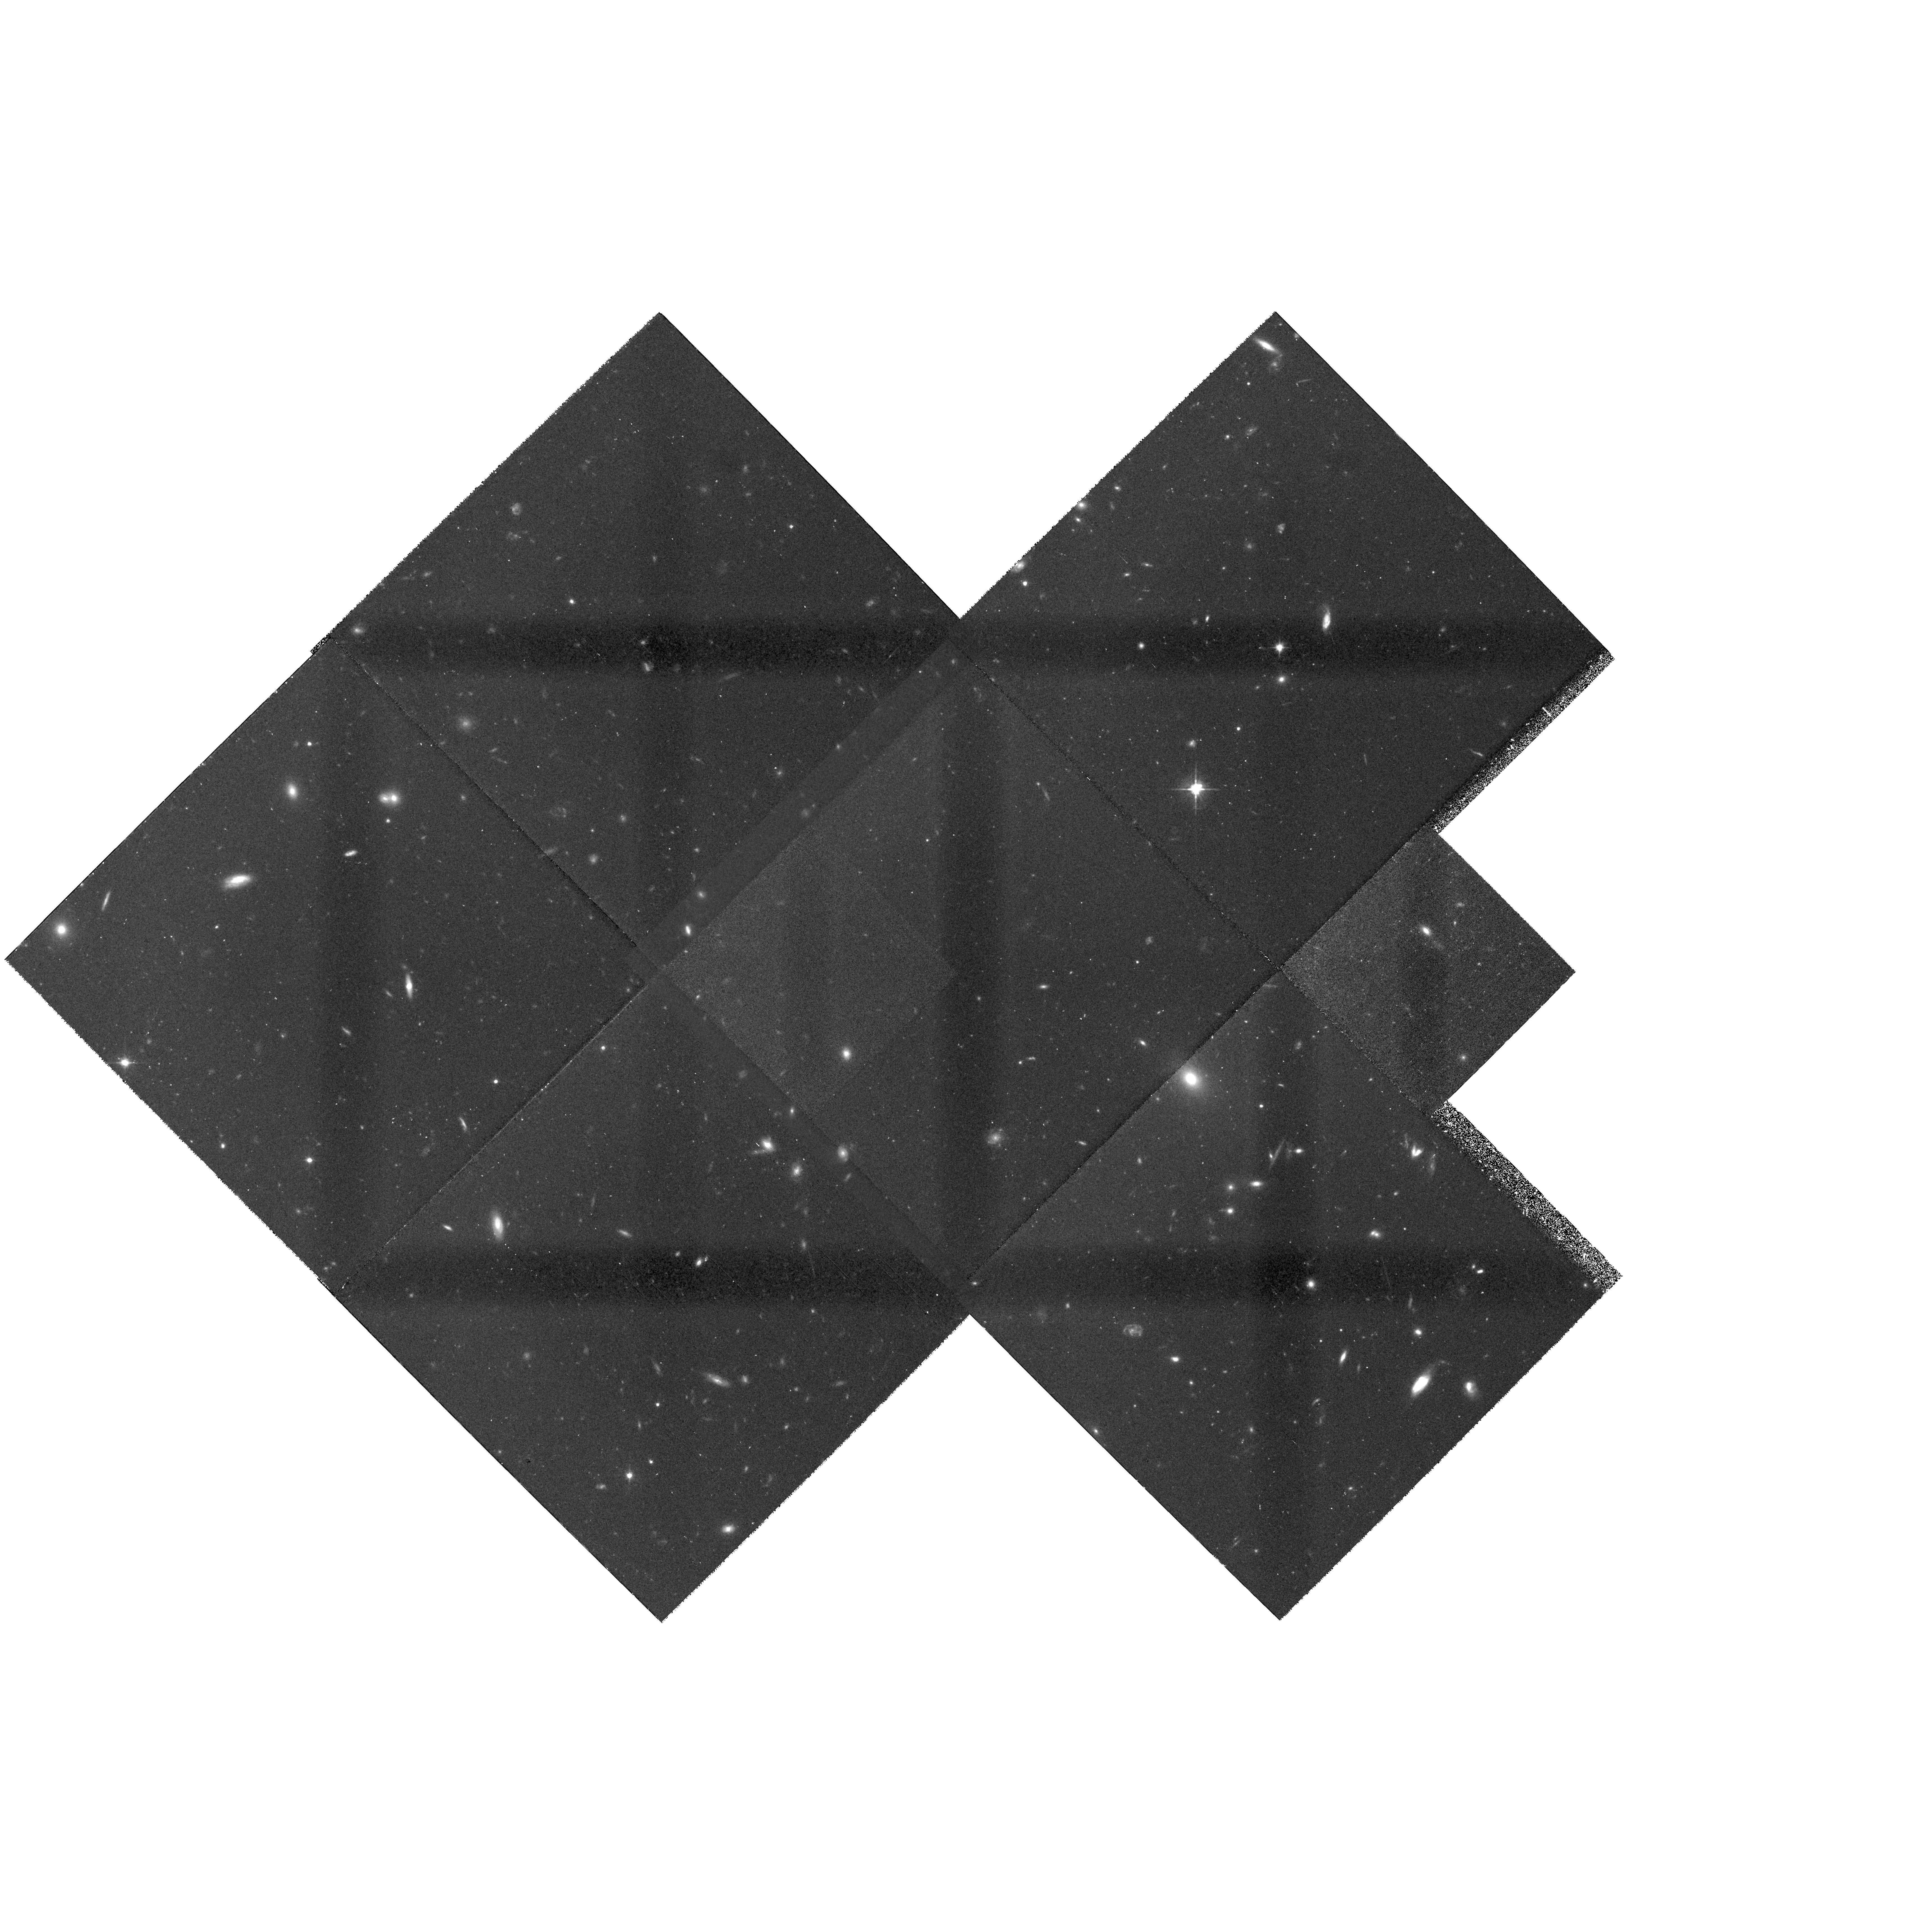
Target: MULTIPLE
Instrument: WFPC2/PC
Filter: F606W
Exposure: 2 h
Observation ID: hst_5989_05_wfpc2_pc_f606w_u2uj05

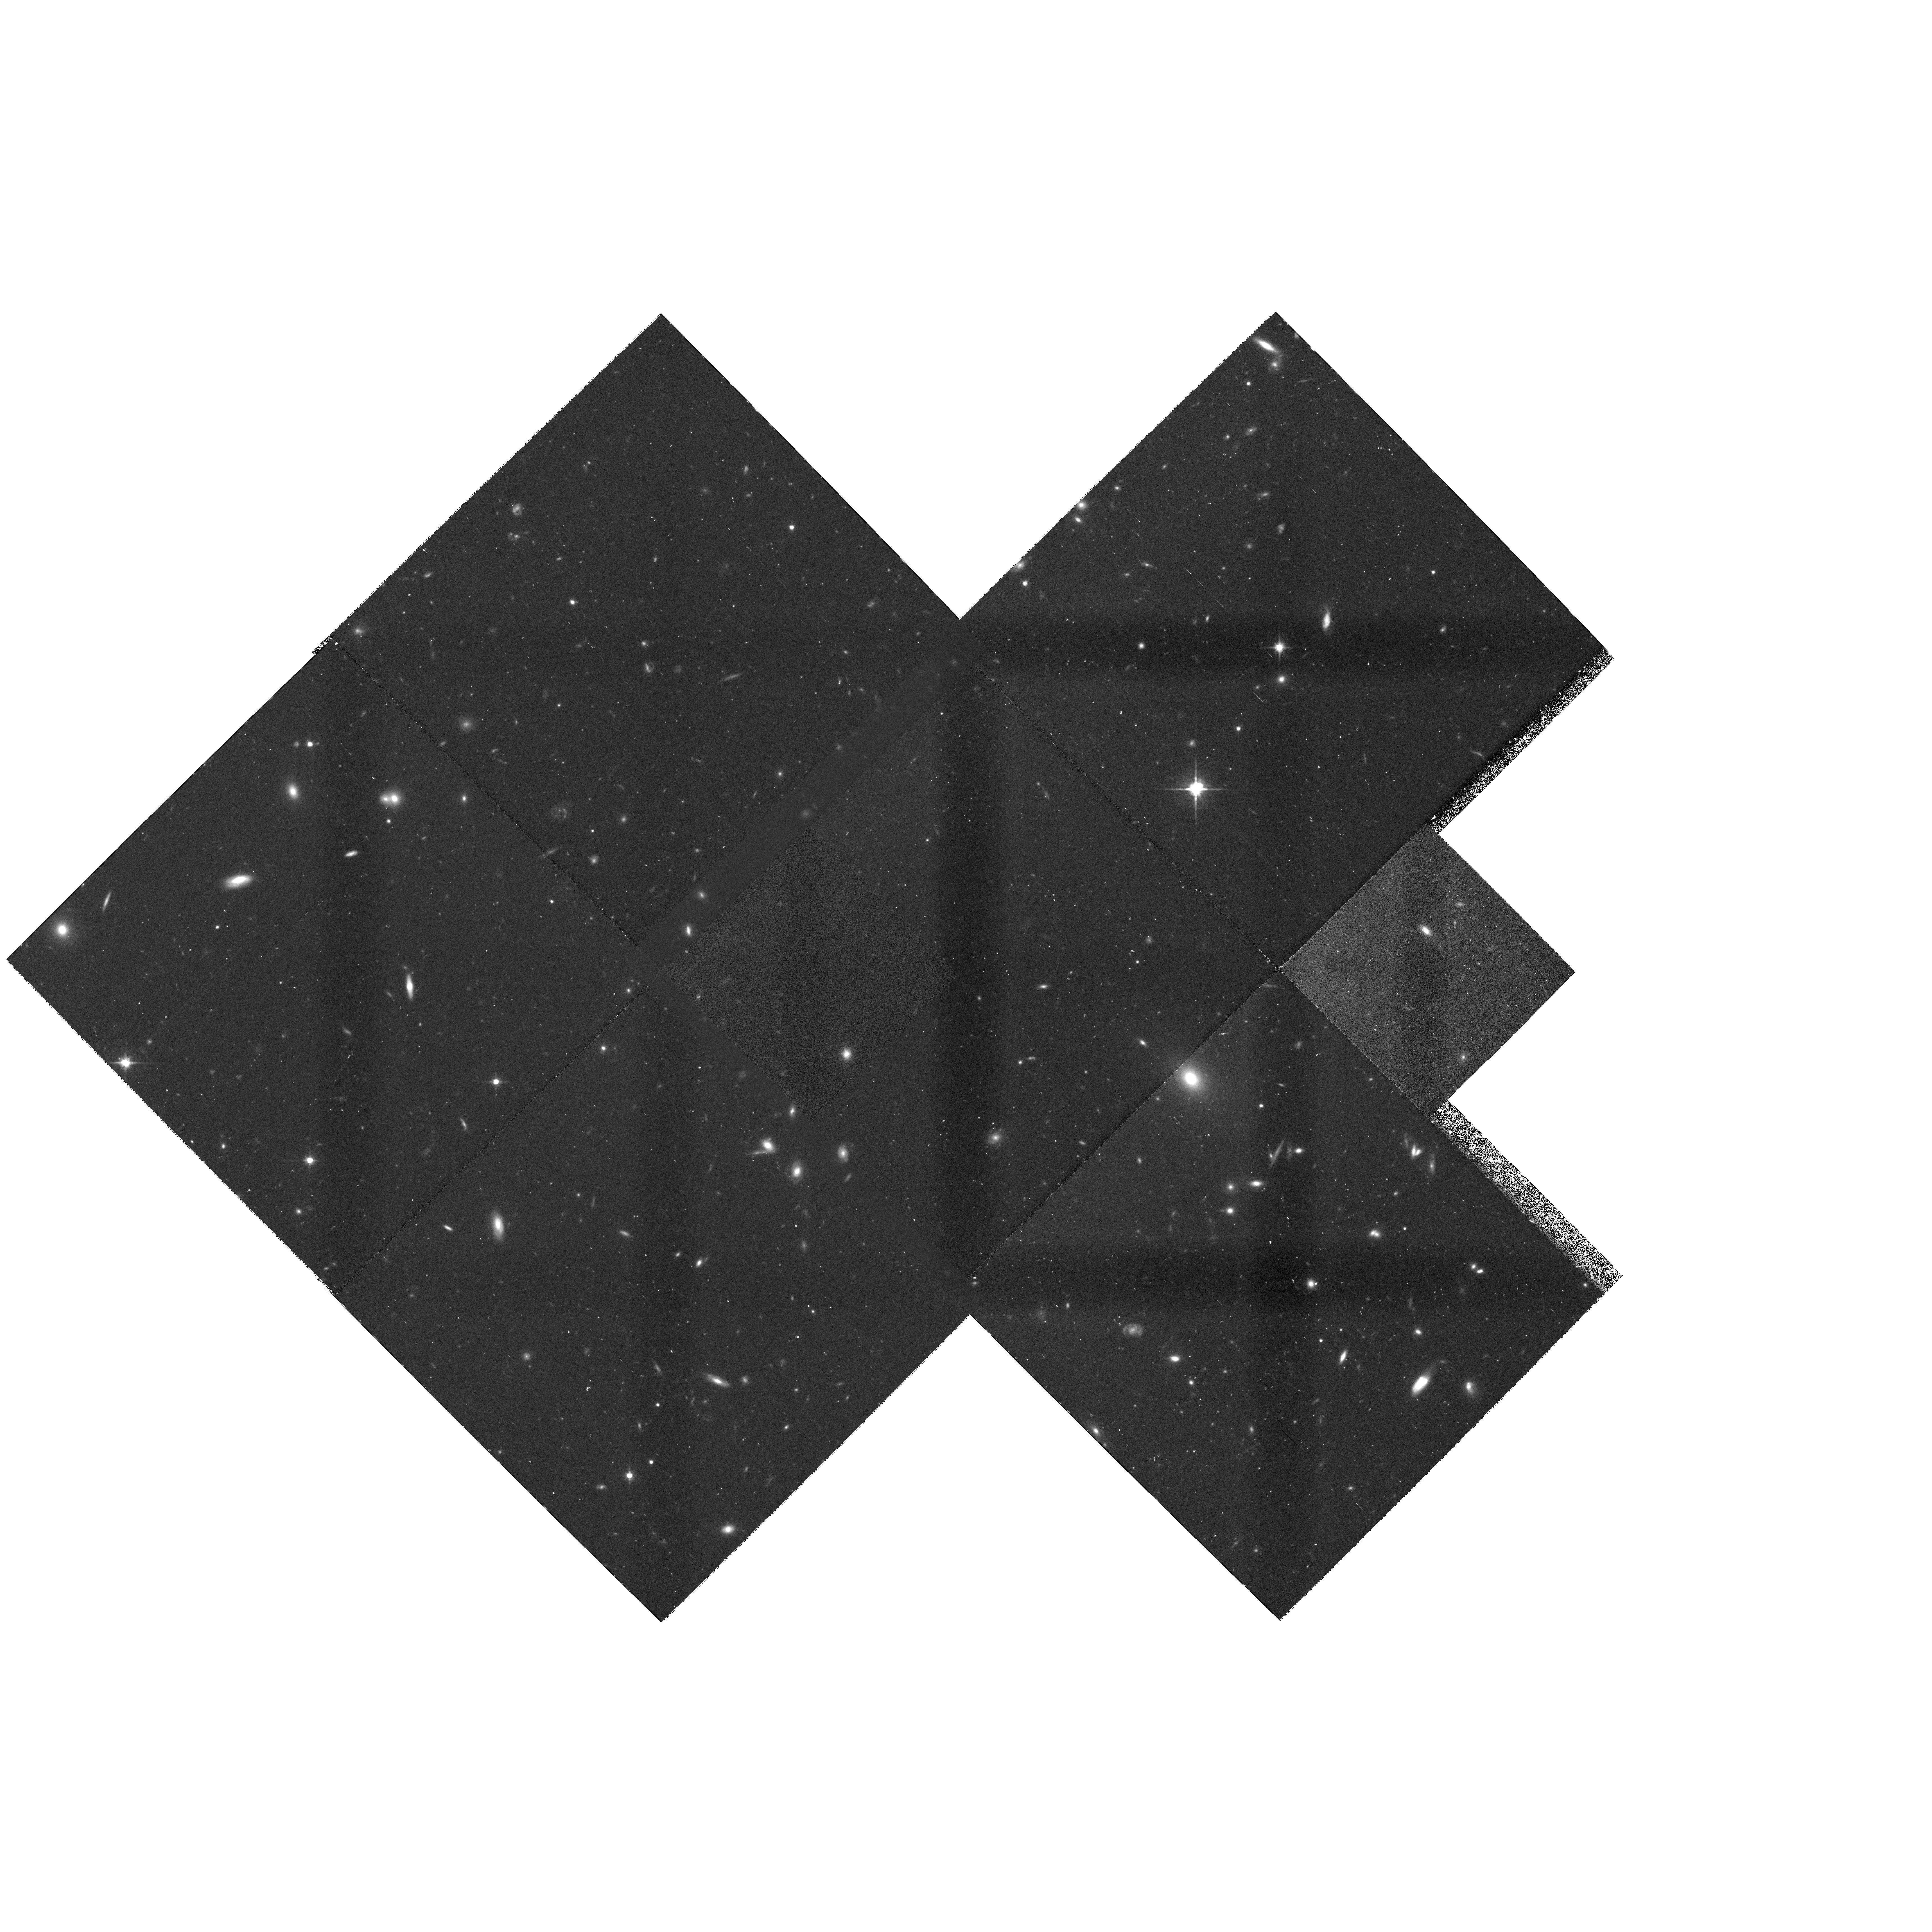
Target: MULTIPLE
Instrument: WFPC2/PC
Filter: F814W
Exposure: 2 h
Observation ID: hst_5989_05_wfpc2_pc_f814w_u2uj05

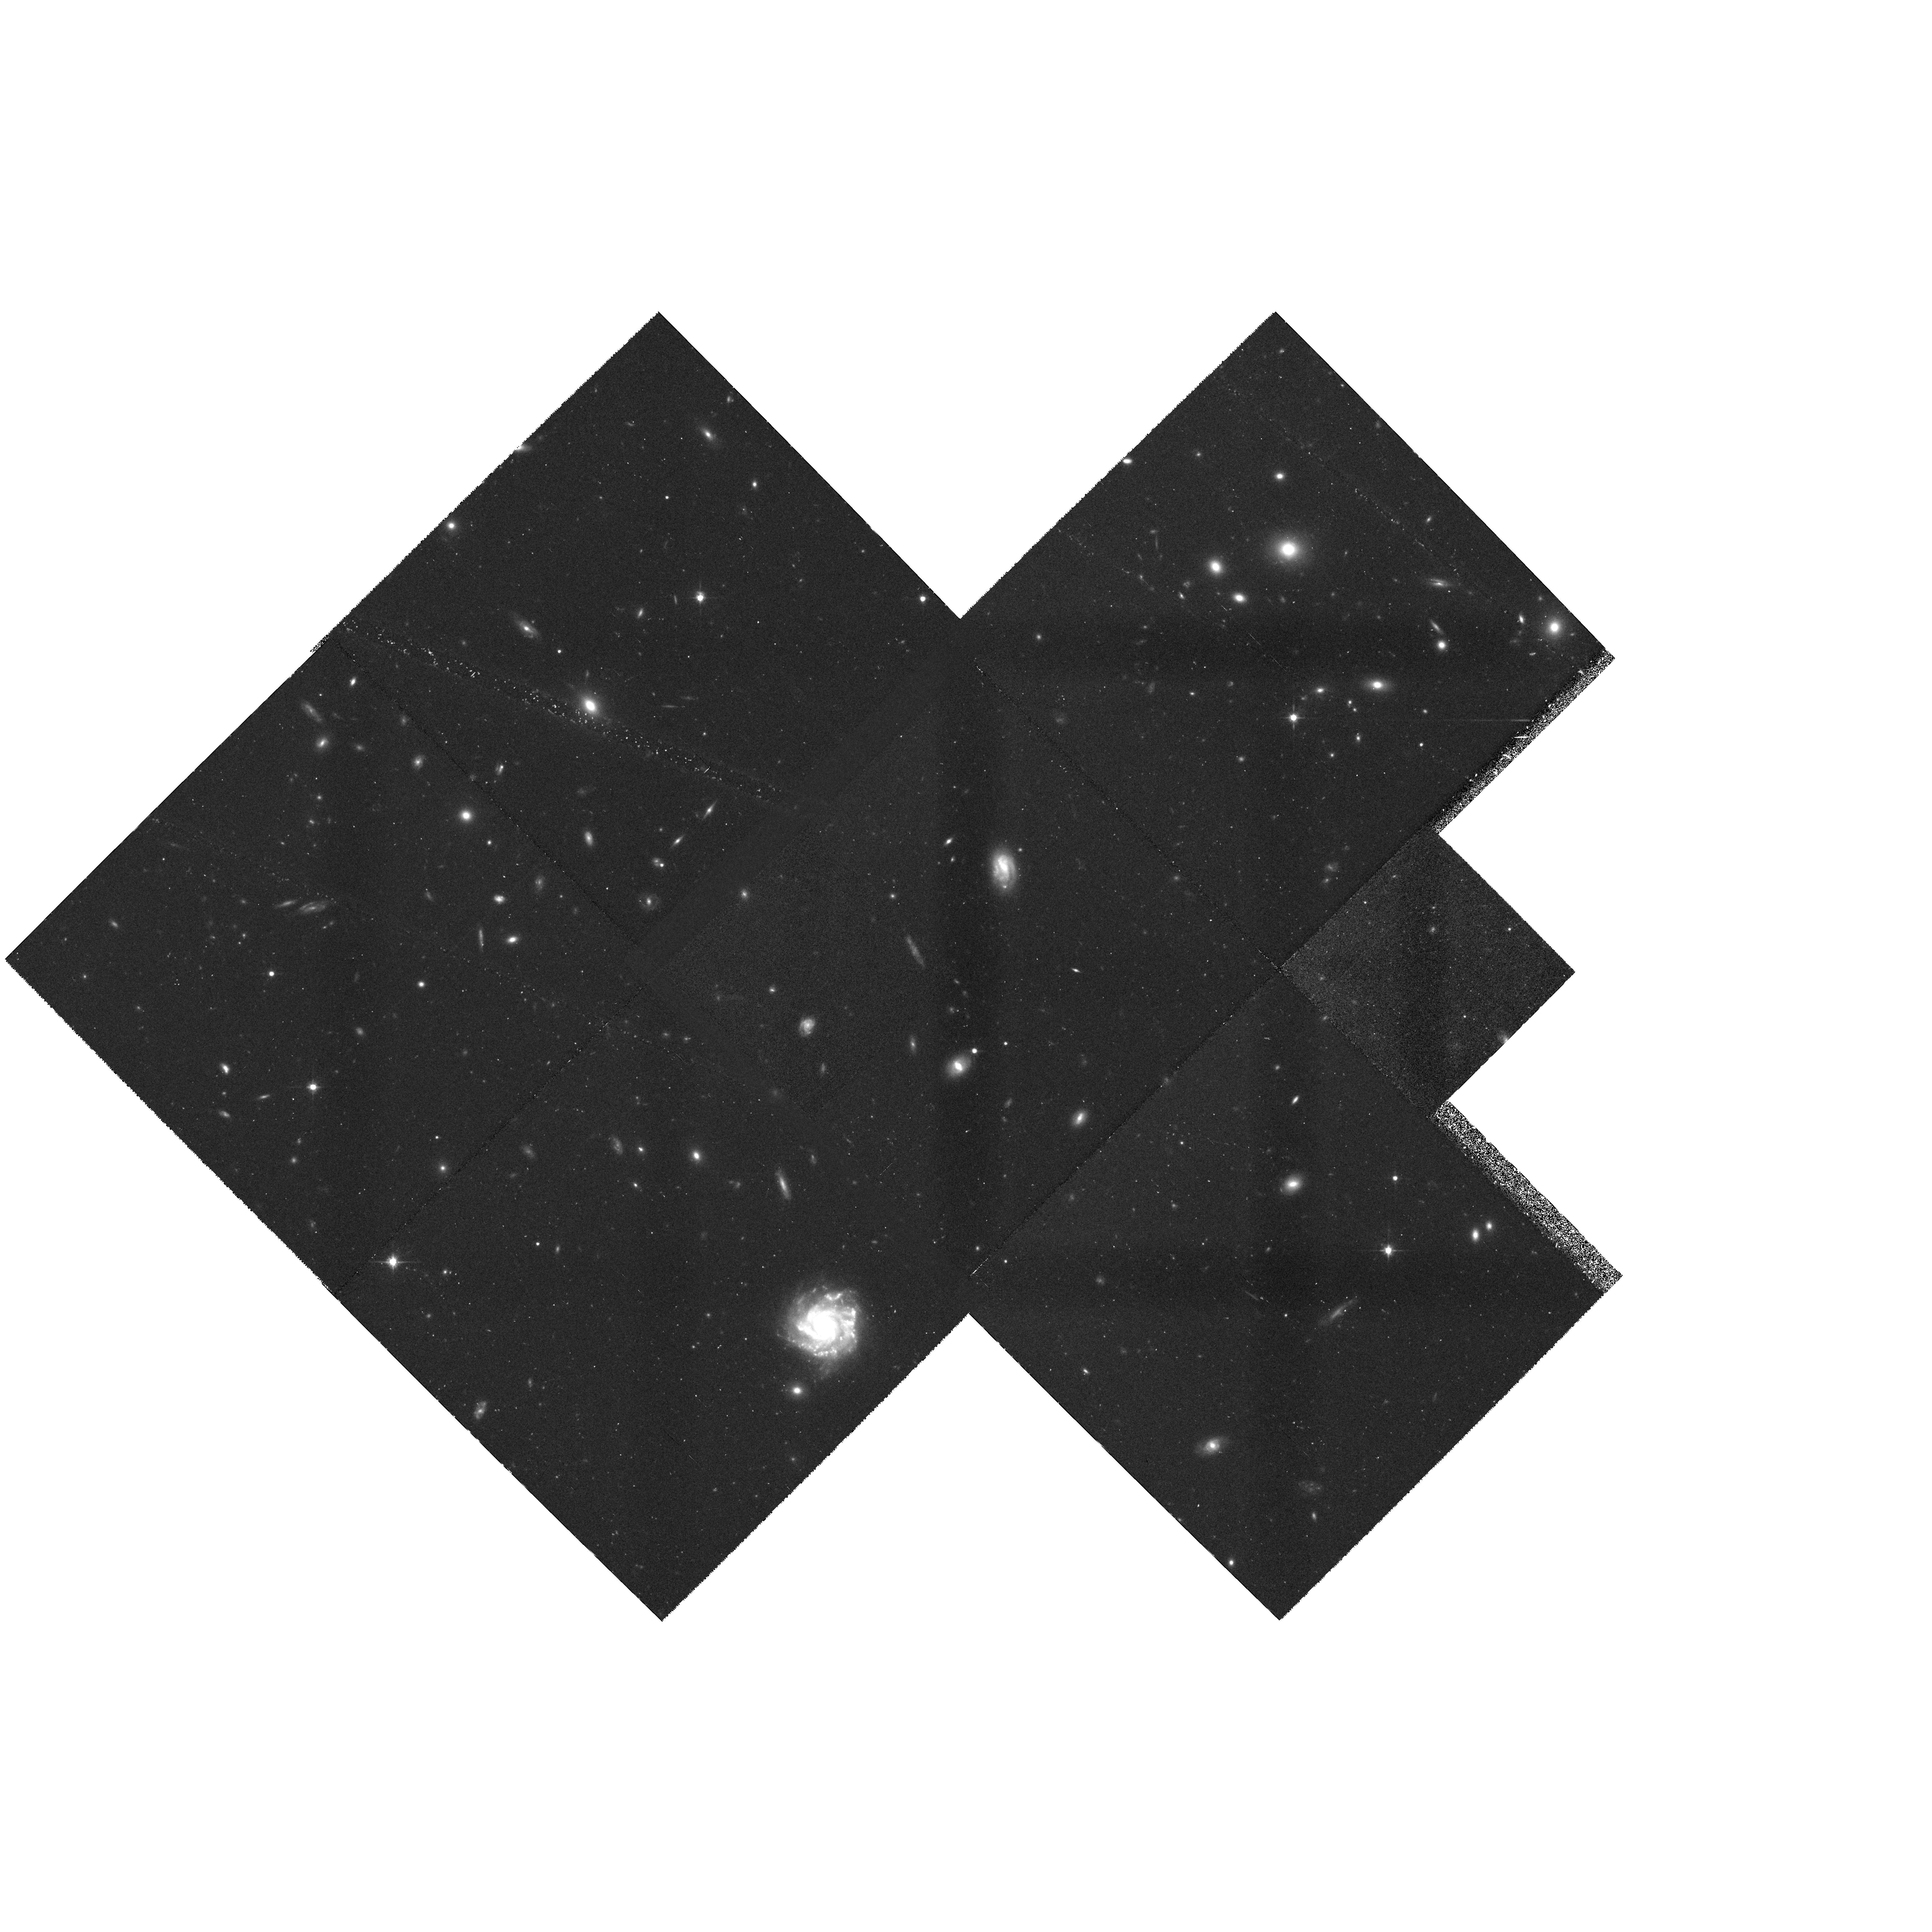
Target: MULTIPLE
Instrument: WFPC2/PC
Filter: F814W
Exposure: 2 h
Observation ID: hst_5989_04_wfpc2_pc_f814w_u2uj04

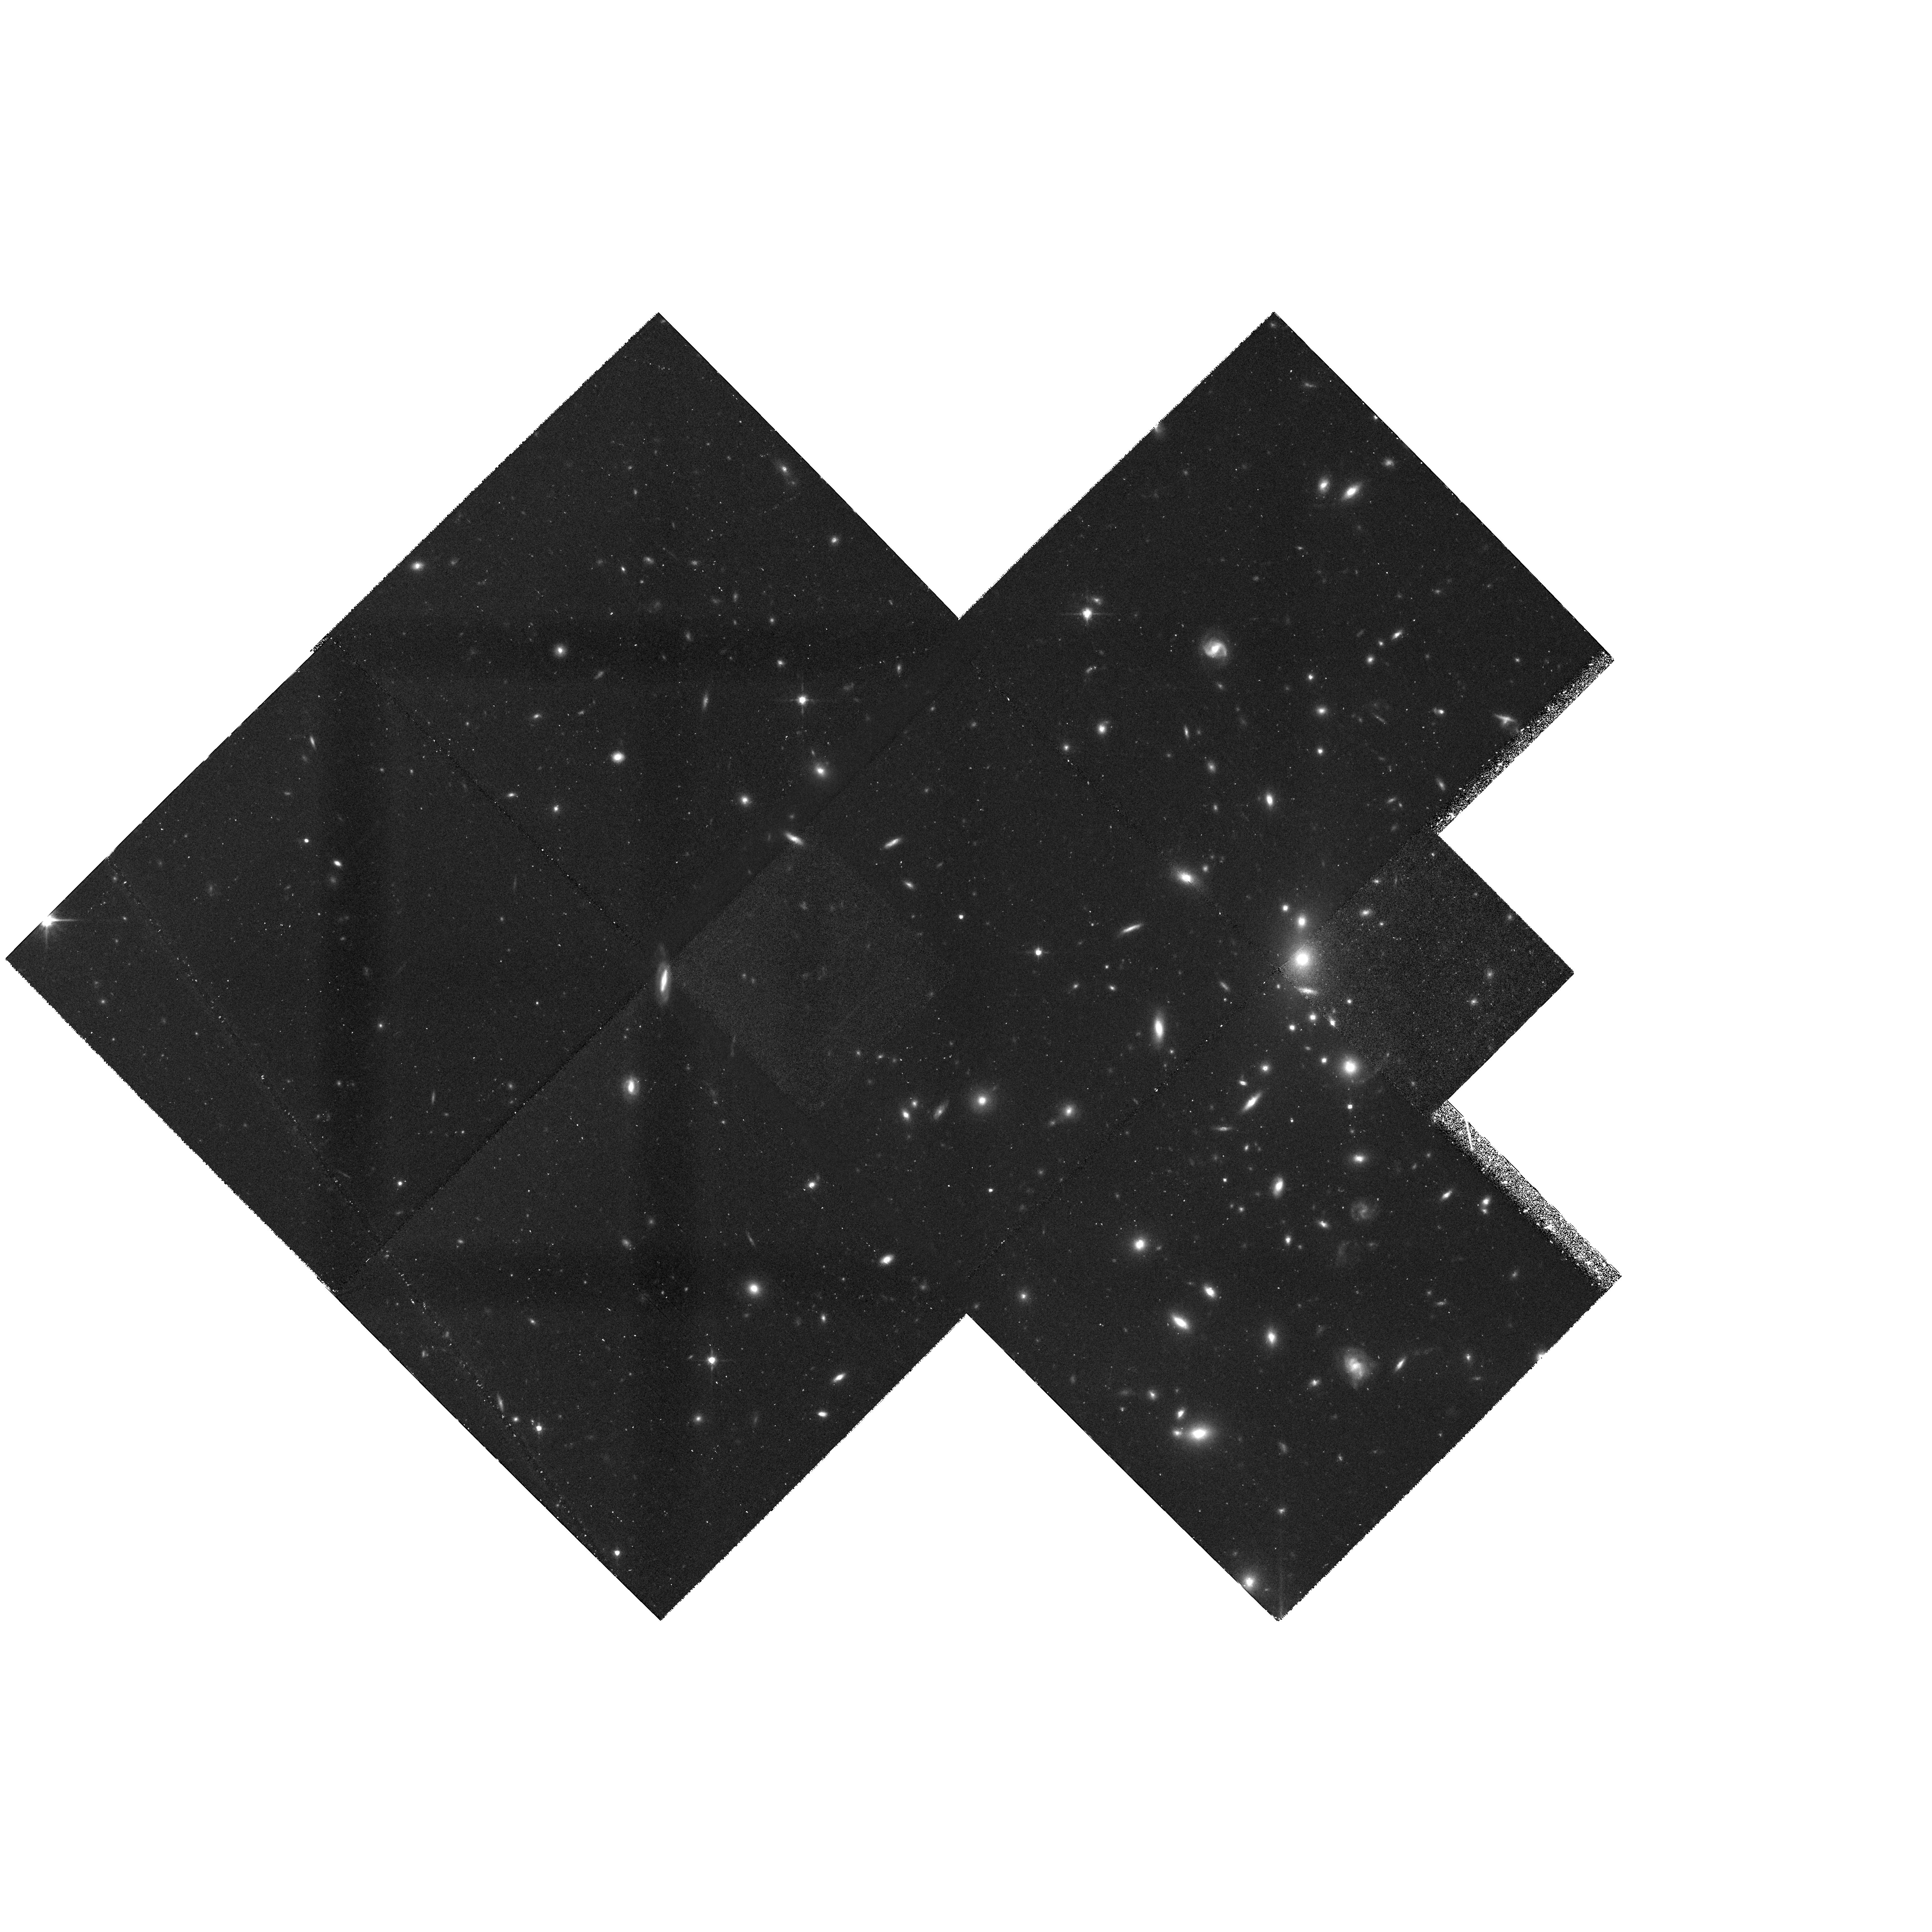
Target: MULTIPLE
Instrument: WFPC2/PC
Filter: F814W
Exposure: 2 h
Observation ID: hst_5989_01_wfpc2_pc_f814w_u2uj01

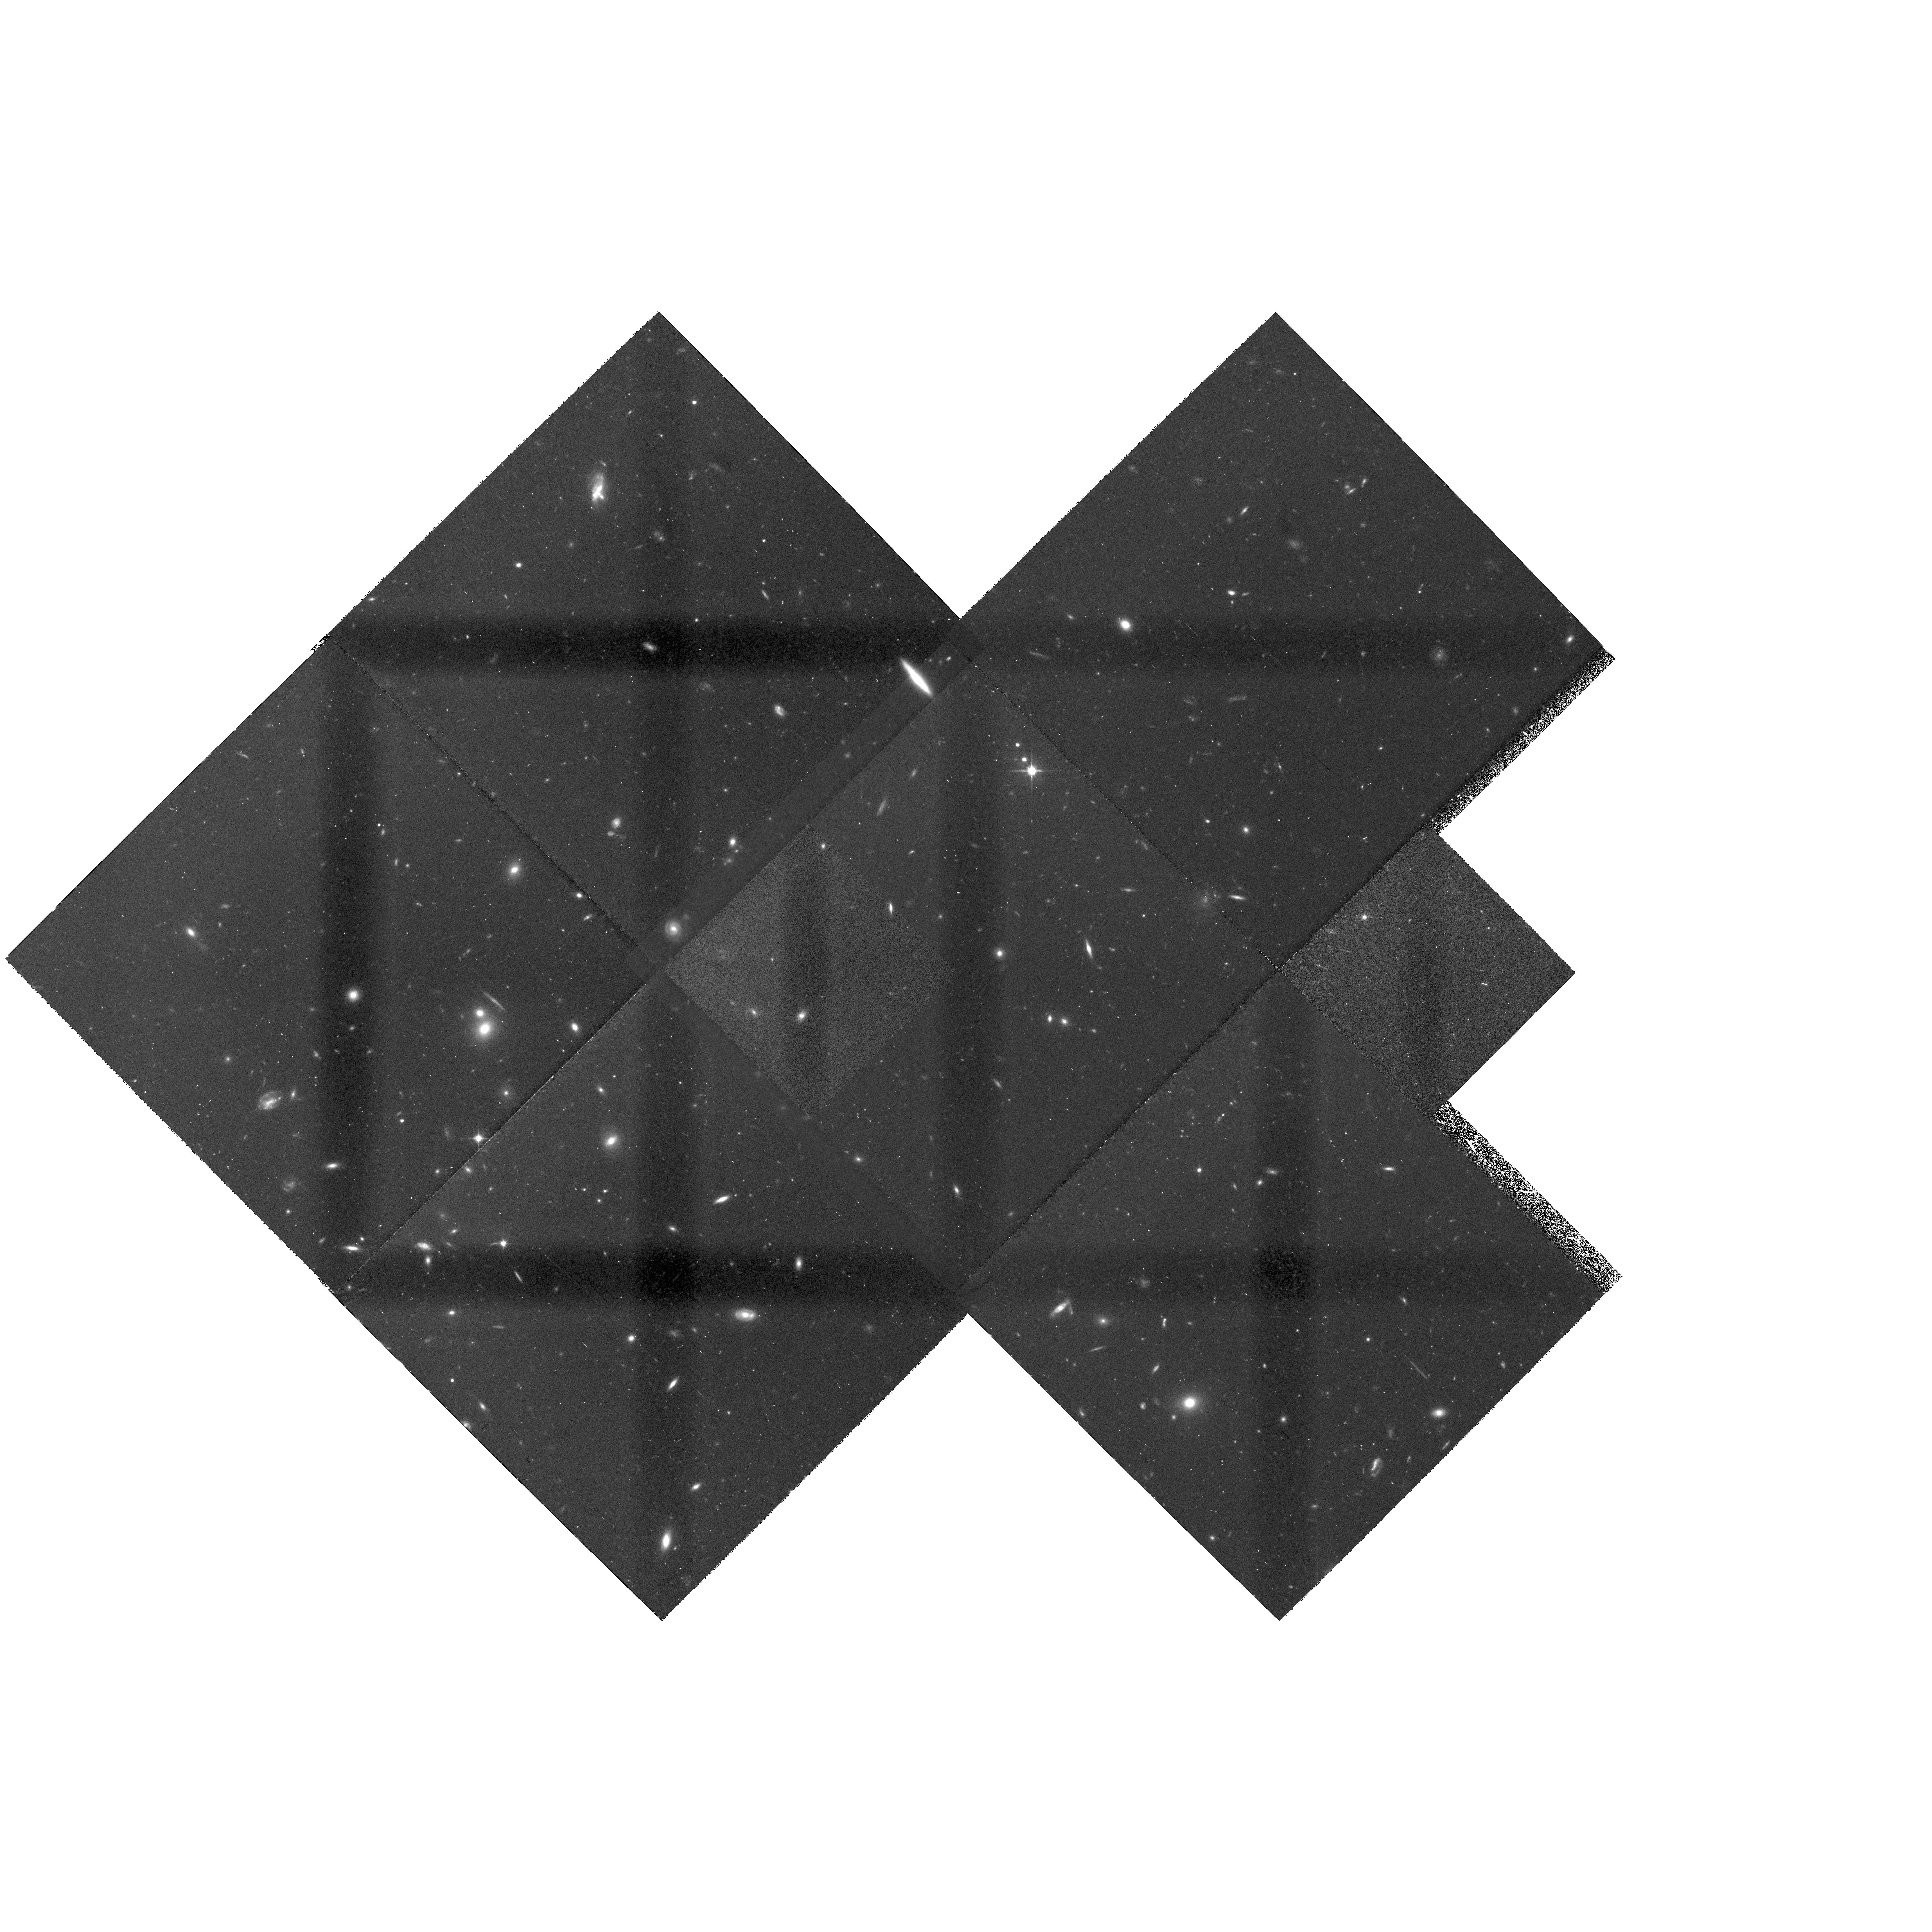
Target: MULTIPLE
Instrument: WFPC2/PC
Filter: F606W
Exposure: 2 h
Observation ID: hst_5989_06_wfpc2_pc_f606w_u2uj06

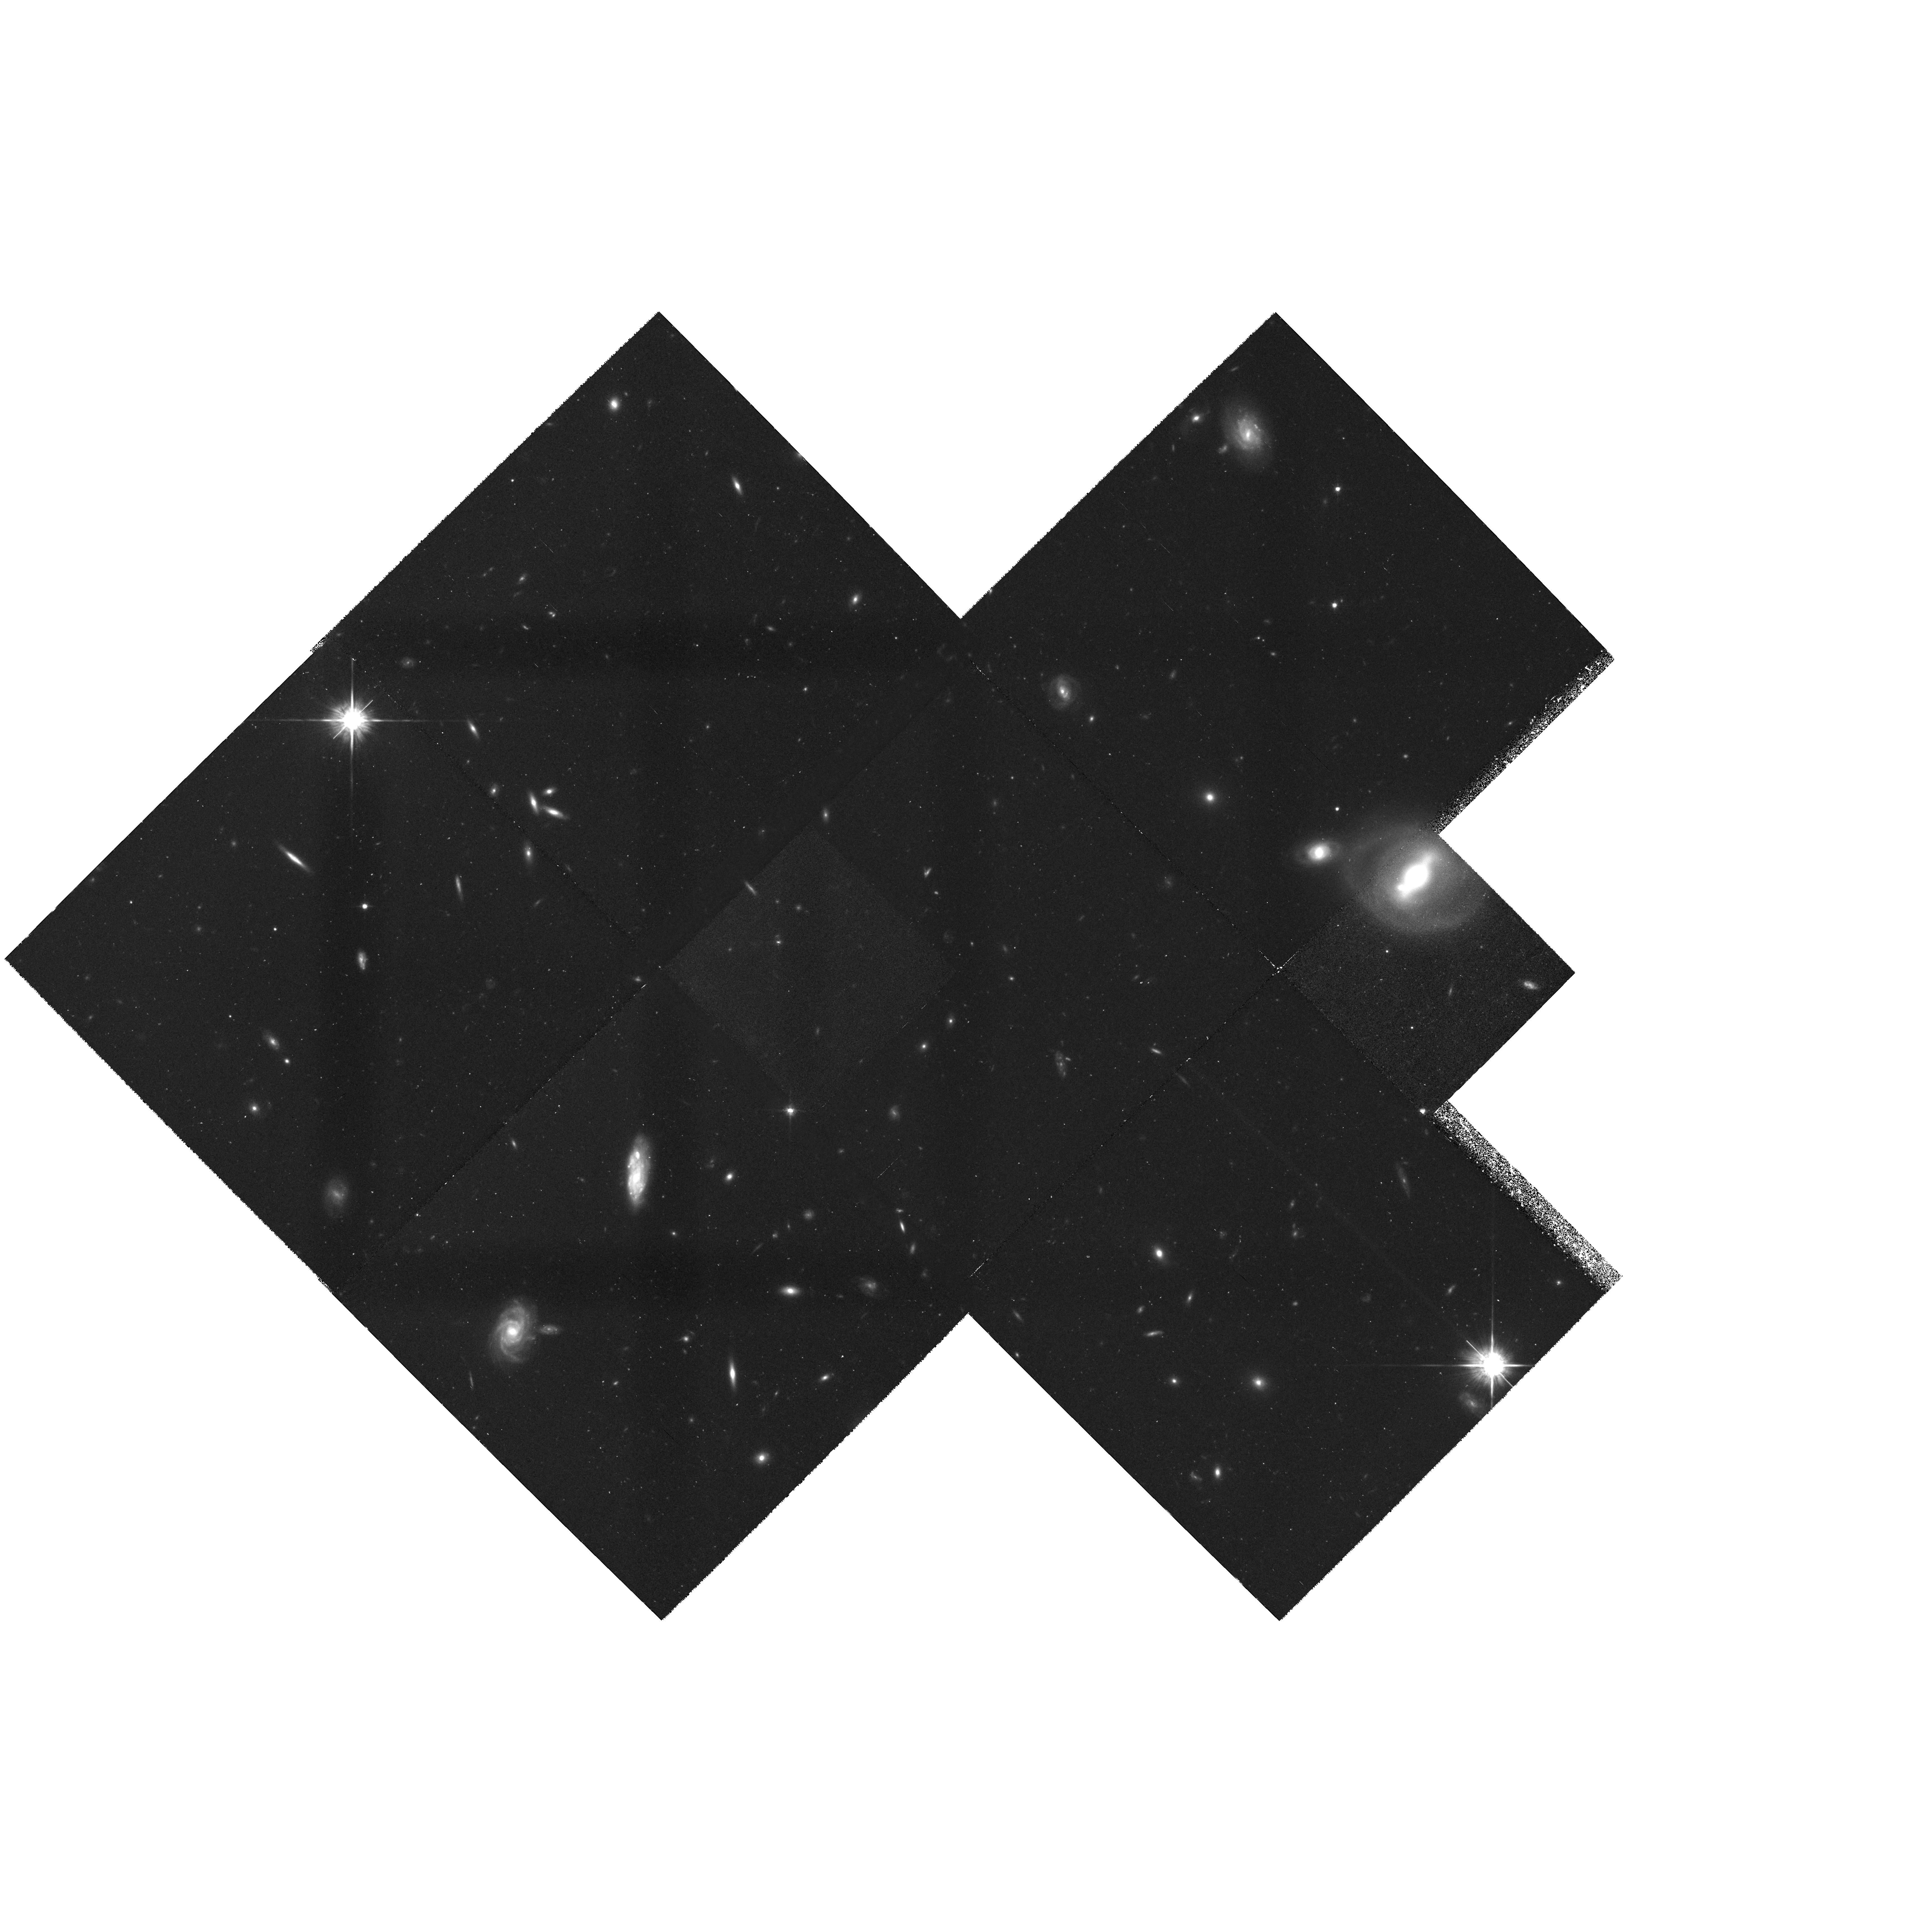
Target: MULTIPLE
Instrument: WFPC2/PC
Filter: F814W
Exposure: 2 h
Observation ID: hst_5989_03_wfpc2_pc_f814w_u2uj03

IMAGING OF CL1358+62 AND ITS ENVIRONS: THE MORPHOLOGY-DENSITY RELATION AT Z = 0.33 (PI: Franx, Marijn)

The galaxy morphology-density relation provides an important constraint on galaxy formation and evolution. The physical processes responsible for defining galaxy types in a given environment, and for their subsequent evolution, remain unclear. To clarify the nature of these processes, we propose an imaging survey of the rich, X-ray selected cluster CL1358+62 at z=0.33. This is one of the best studied clusters at intermediate redshift; we have obtained more than 200 spectra of galaxies in CL1358+62 over an area of 10'*10'. With HST images we can derive the morphologies and bulge-to-disk ratios of the member galaxies as a function of radius in the cluster. With these images and our extensive database of spectra we will be able to relate the star formation history and morphology of cluster members over a range of galaxy densities. This will be the first detailed study of distant galaxies in regions intermediate between the high density cluster centers and the low density field. This cluster is also the subject of a Keck telescope spectroscopic study of the internal kinematical properties of the early-type galaxies. A key component of this part of the project is the development of the Fundamental Plane relations for CL1358+62. HST data are essential for this. Since this cluster lies in the Continuous Viewing Zone, a very high observational efficiency (88%) can be achieved.